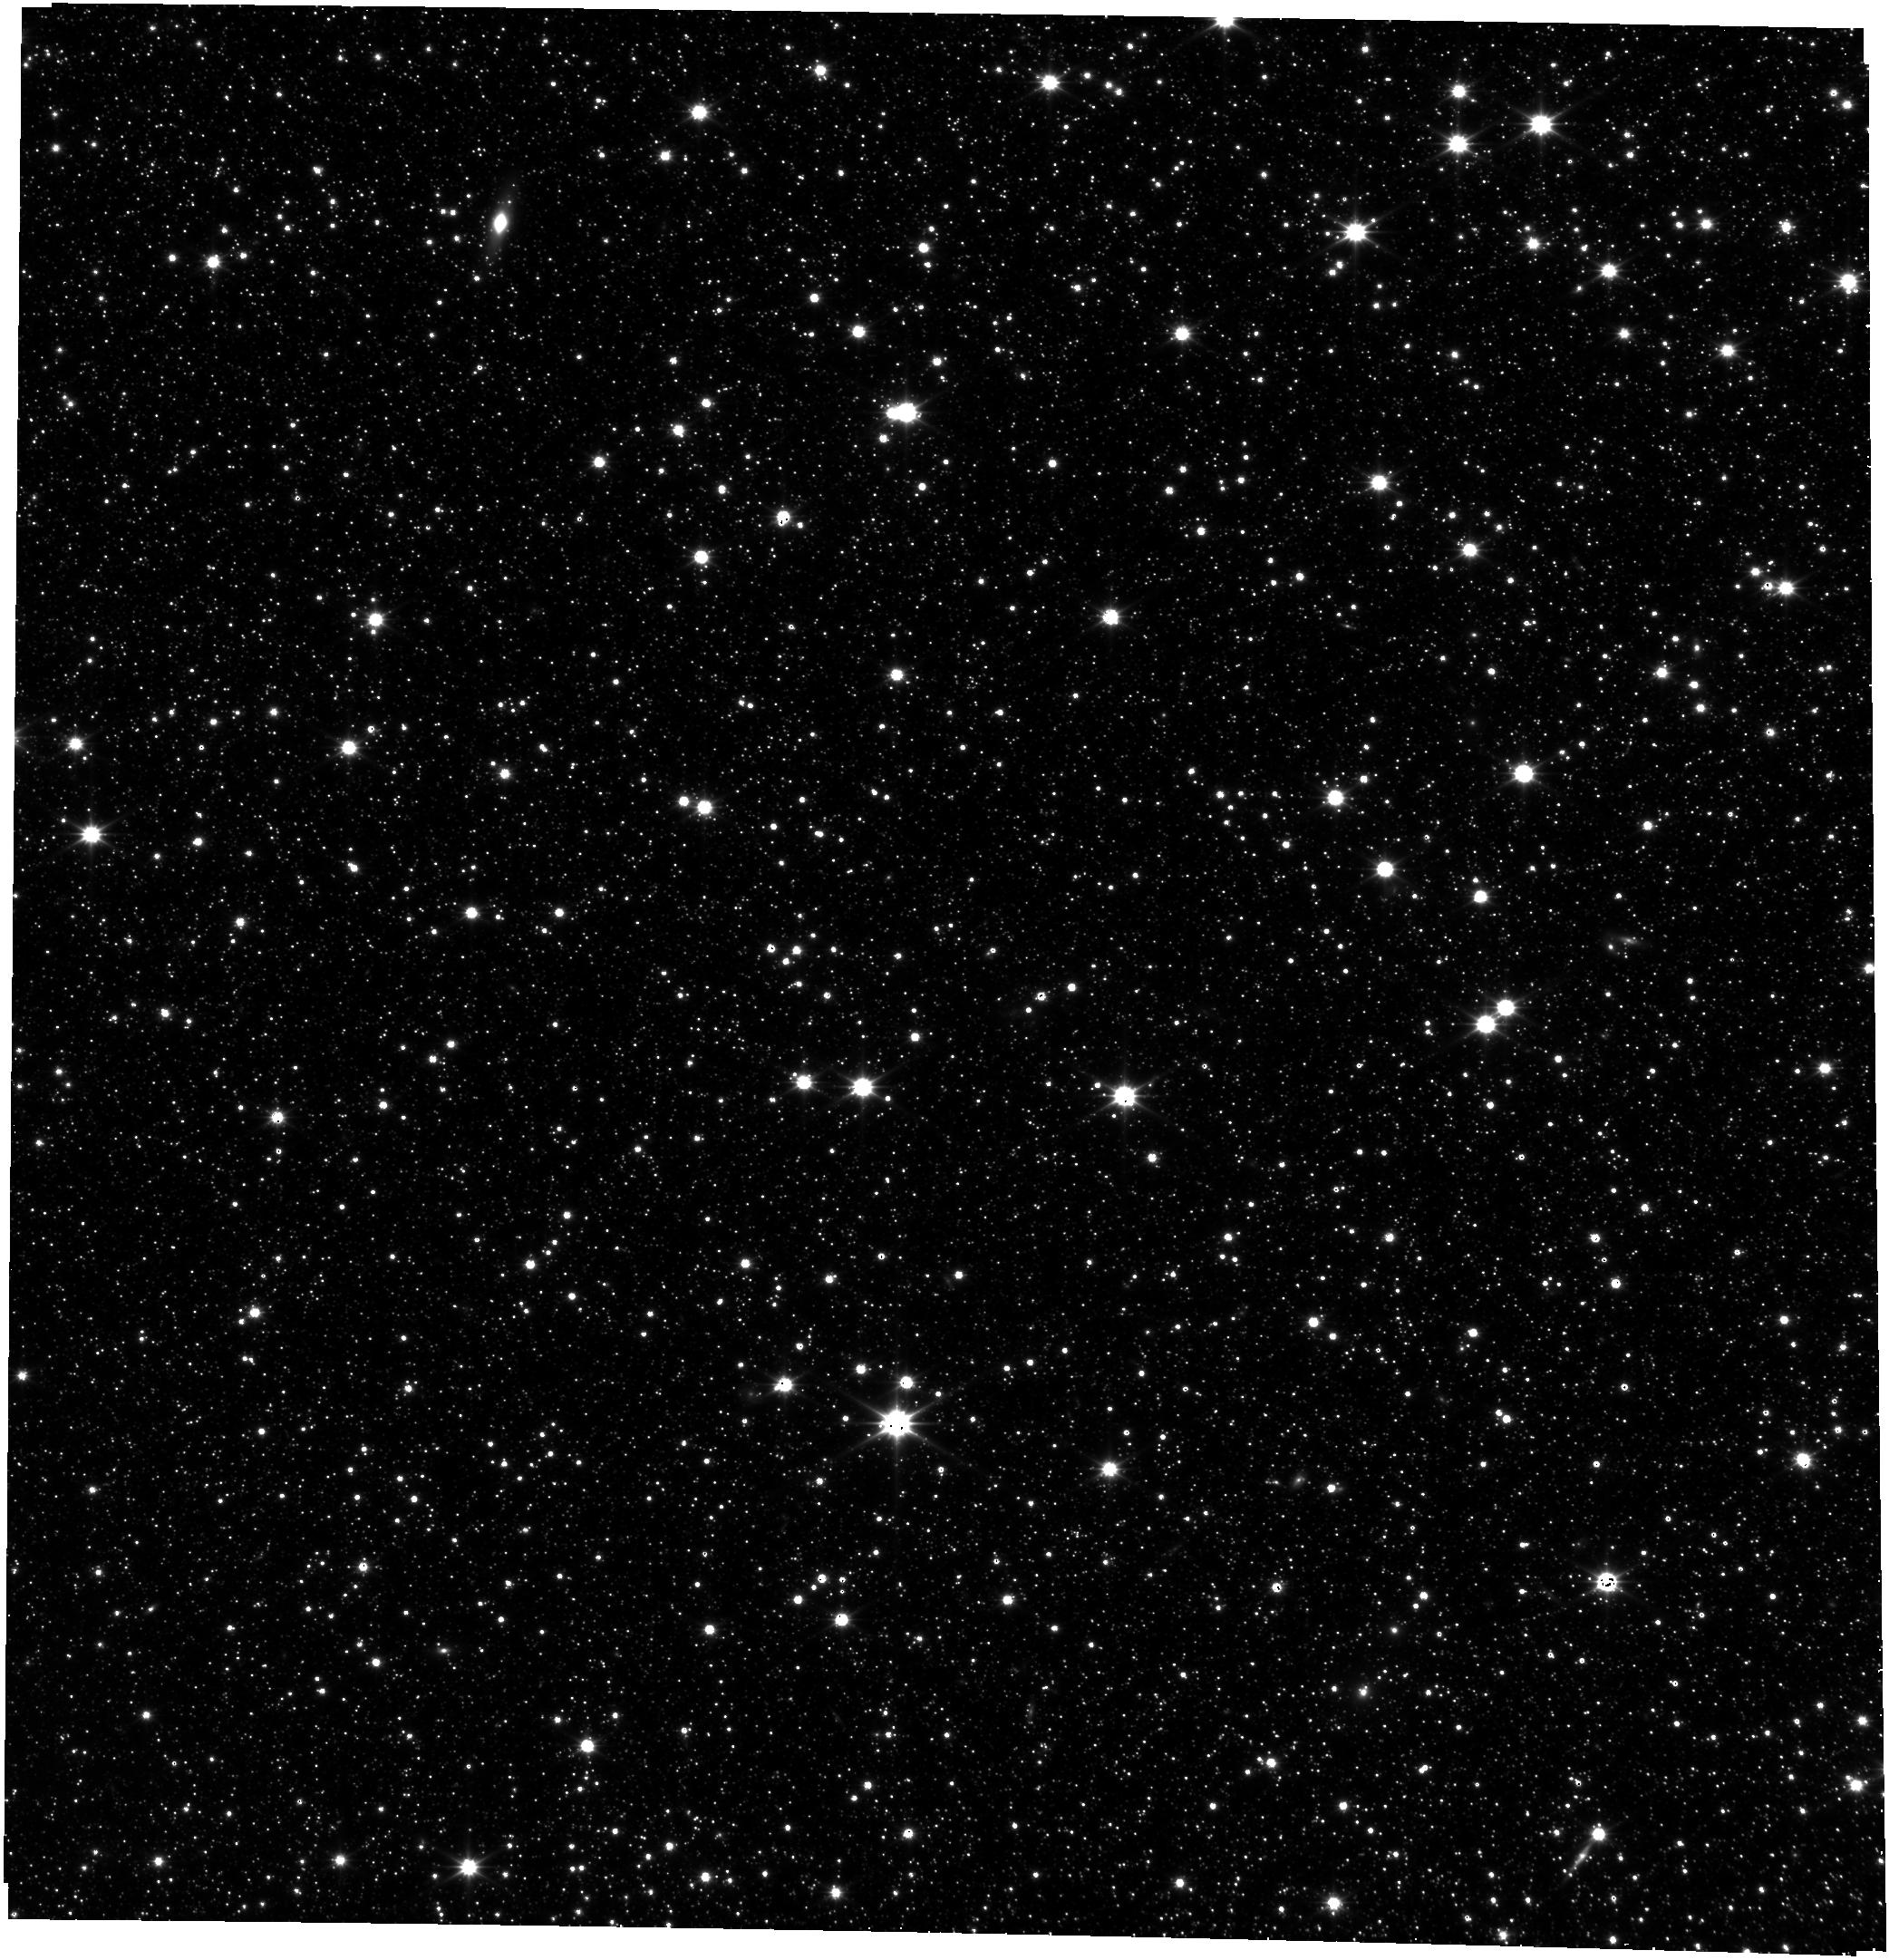
Target: SMP-LMC-058
Instrument: FGS/FGS2
Filter: OPEN
Exposure: 34 min
Observation ID: jw01049-o001_t001_fgs_clear

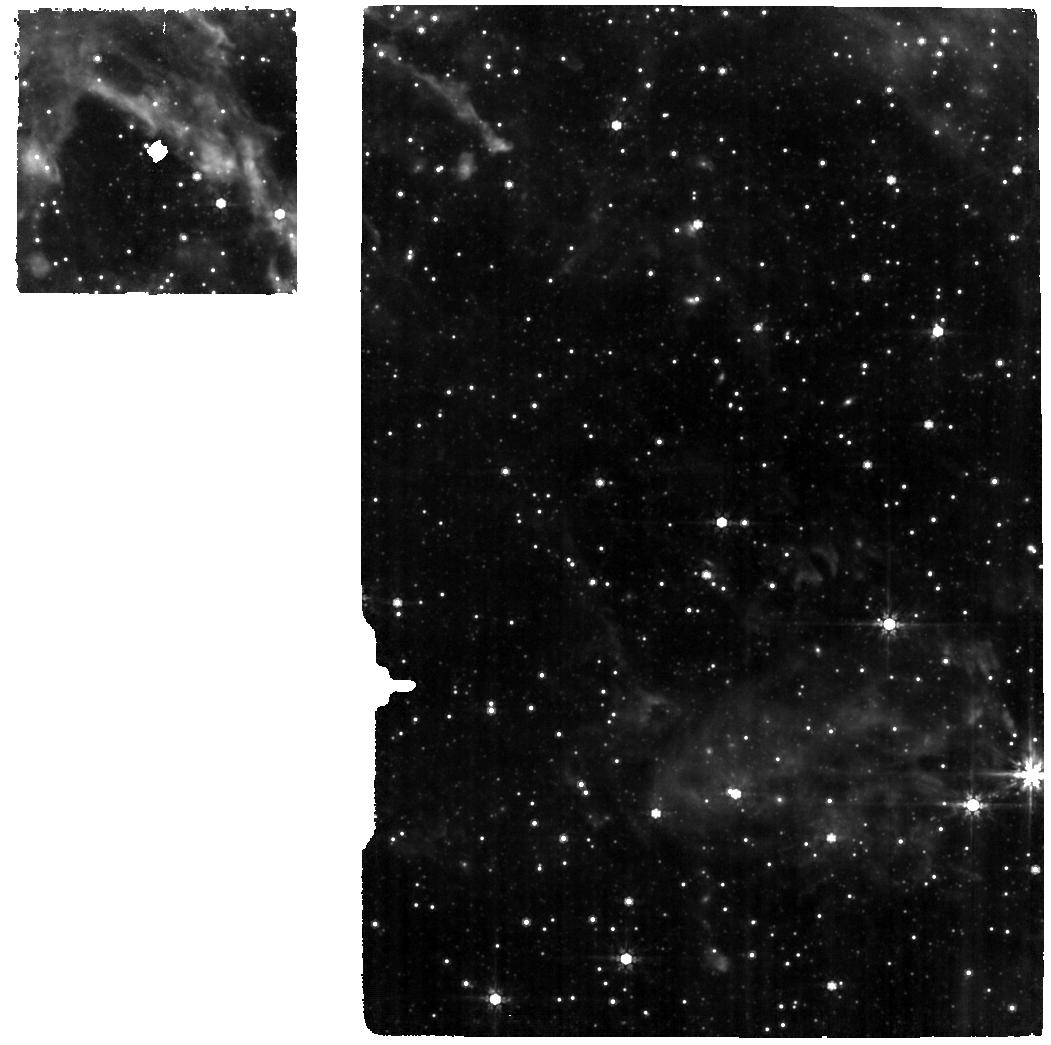
Target: SMP-LMC-058
Instrument: MIRI
Filter: F770W
Exposure: 50 min
Observation ID: jw01049-o001_t001_miri_f770w

MIRI MRS PSF Characterization and Spatial Resolution (PI: Mueller, Michael Migo)

By taking highly dithered observations of a bright point source, we will study the post-launch point-spread function (PSF) of the MIRI-MRS over the entire wavelength range. Ideally, we will demonstrate consistency with similar CV observations, validating that MRS image quality has not been degraded (e.g., due to defocussing or contamination) since lab testing. We target SMP LMC 058, a spatially unresolved planetary nebula in the LMC (close to the Southern CVZ). Its red spectrum, measured by Spitzer-IRS (Bernard-Salas et al., 2009), is a good match to the spectral dependence of MRS sensitivity, assuring useful SNR across the entire MRS wavelength range (see Fig. 1).